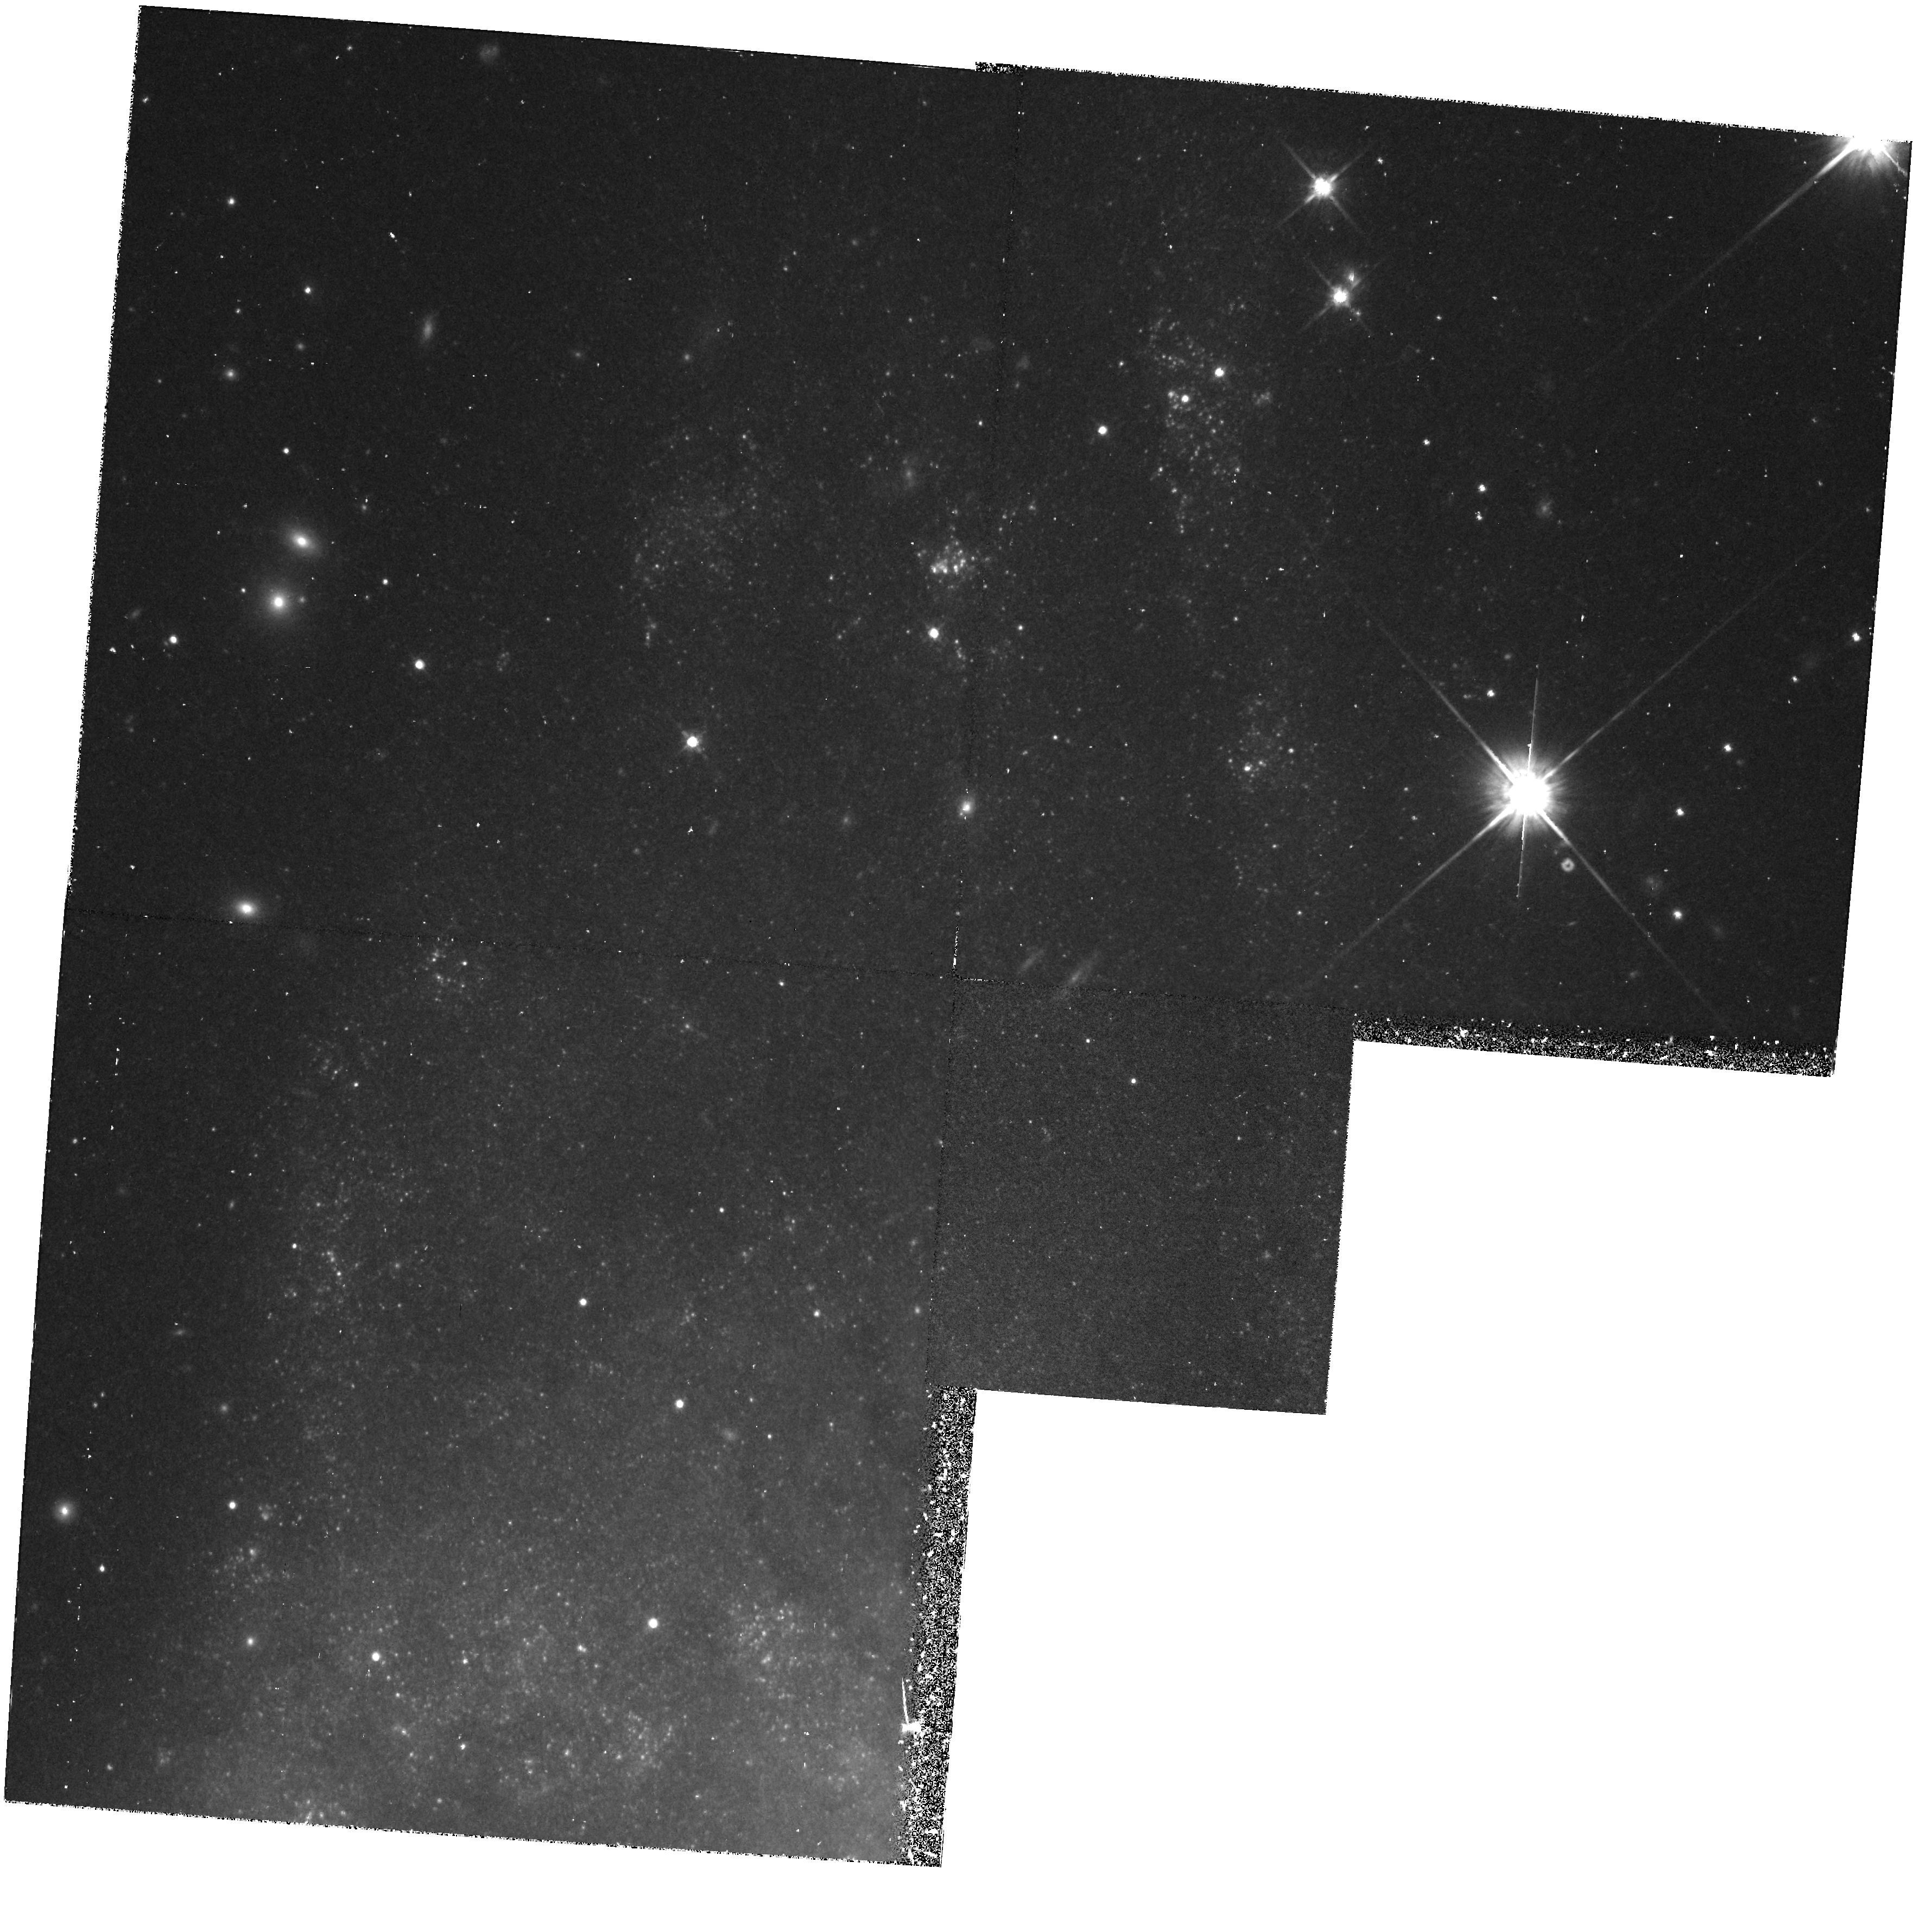
Target: NGC7331. Instrument: WFPC2/PC. Filter: F814W. Exposure: 47 min. Observation ID: hst_6294_01_wfpc2_pc_f814w_u2o301

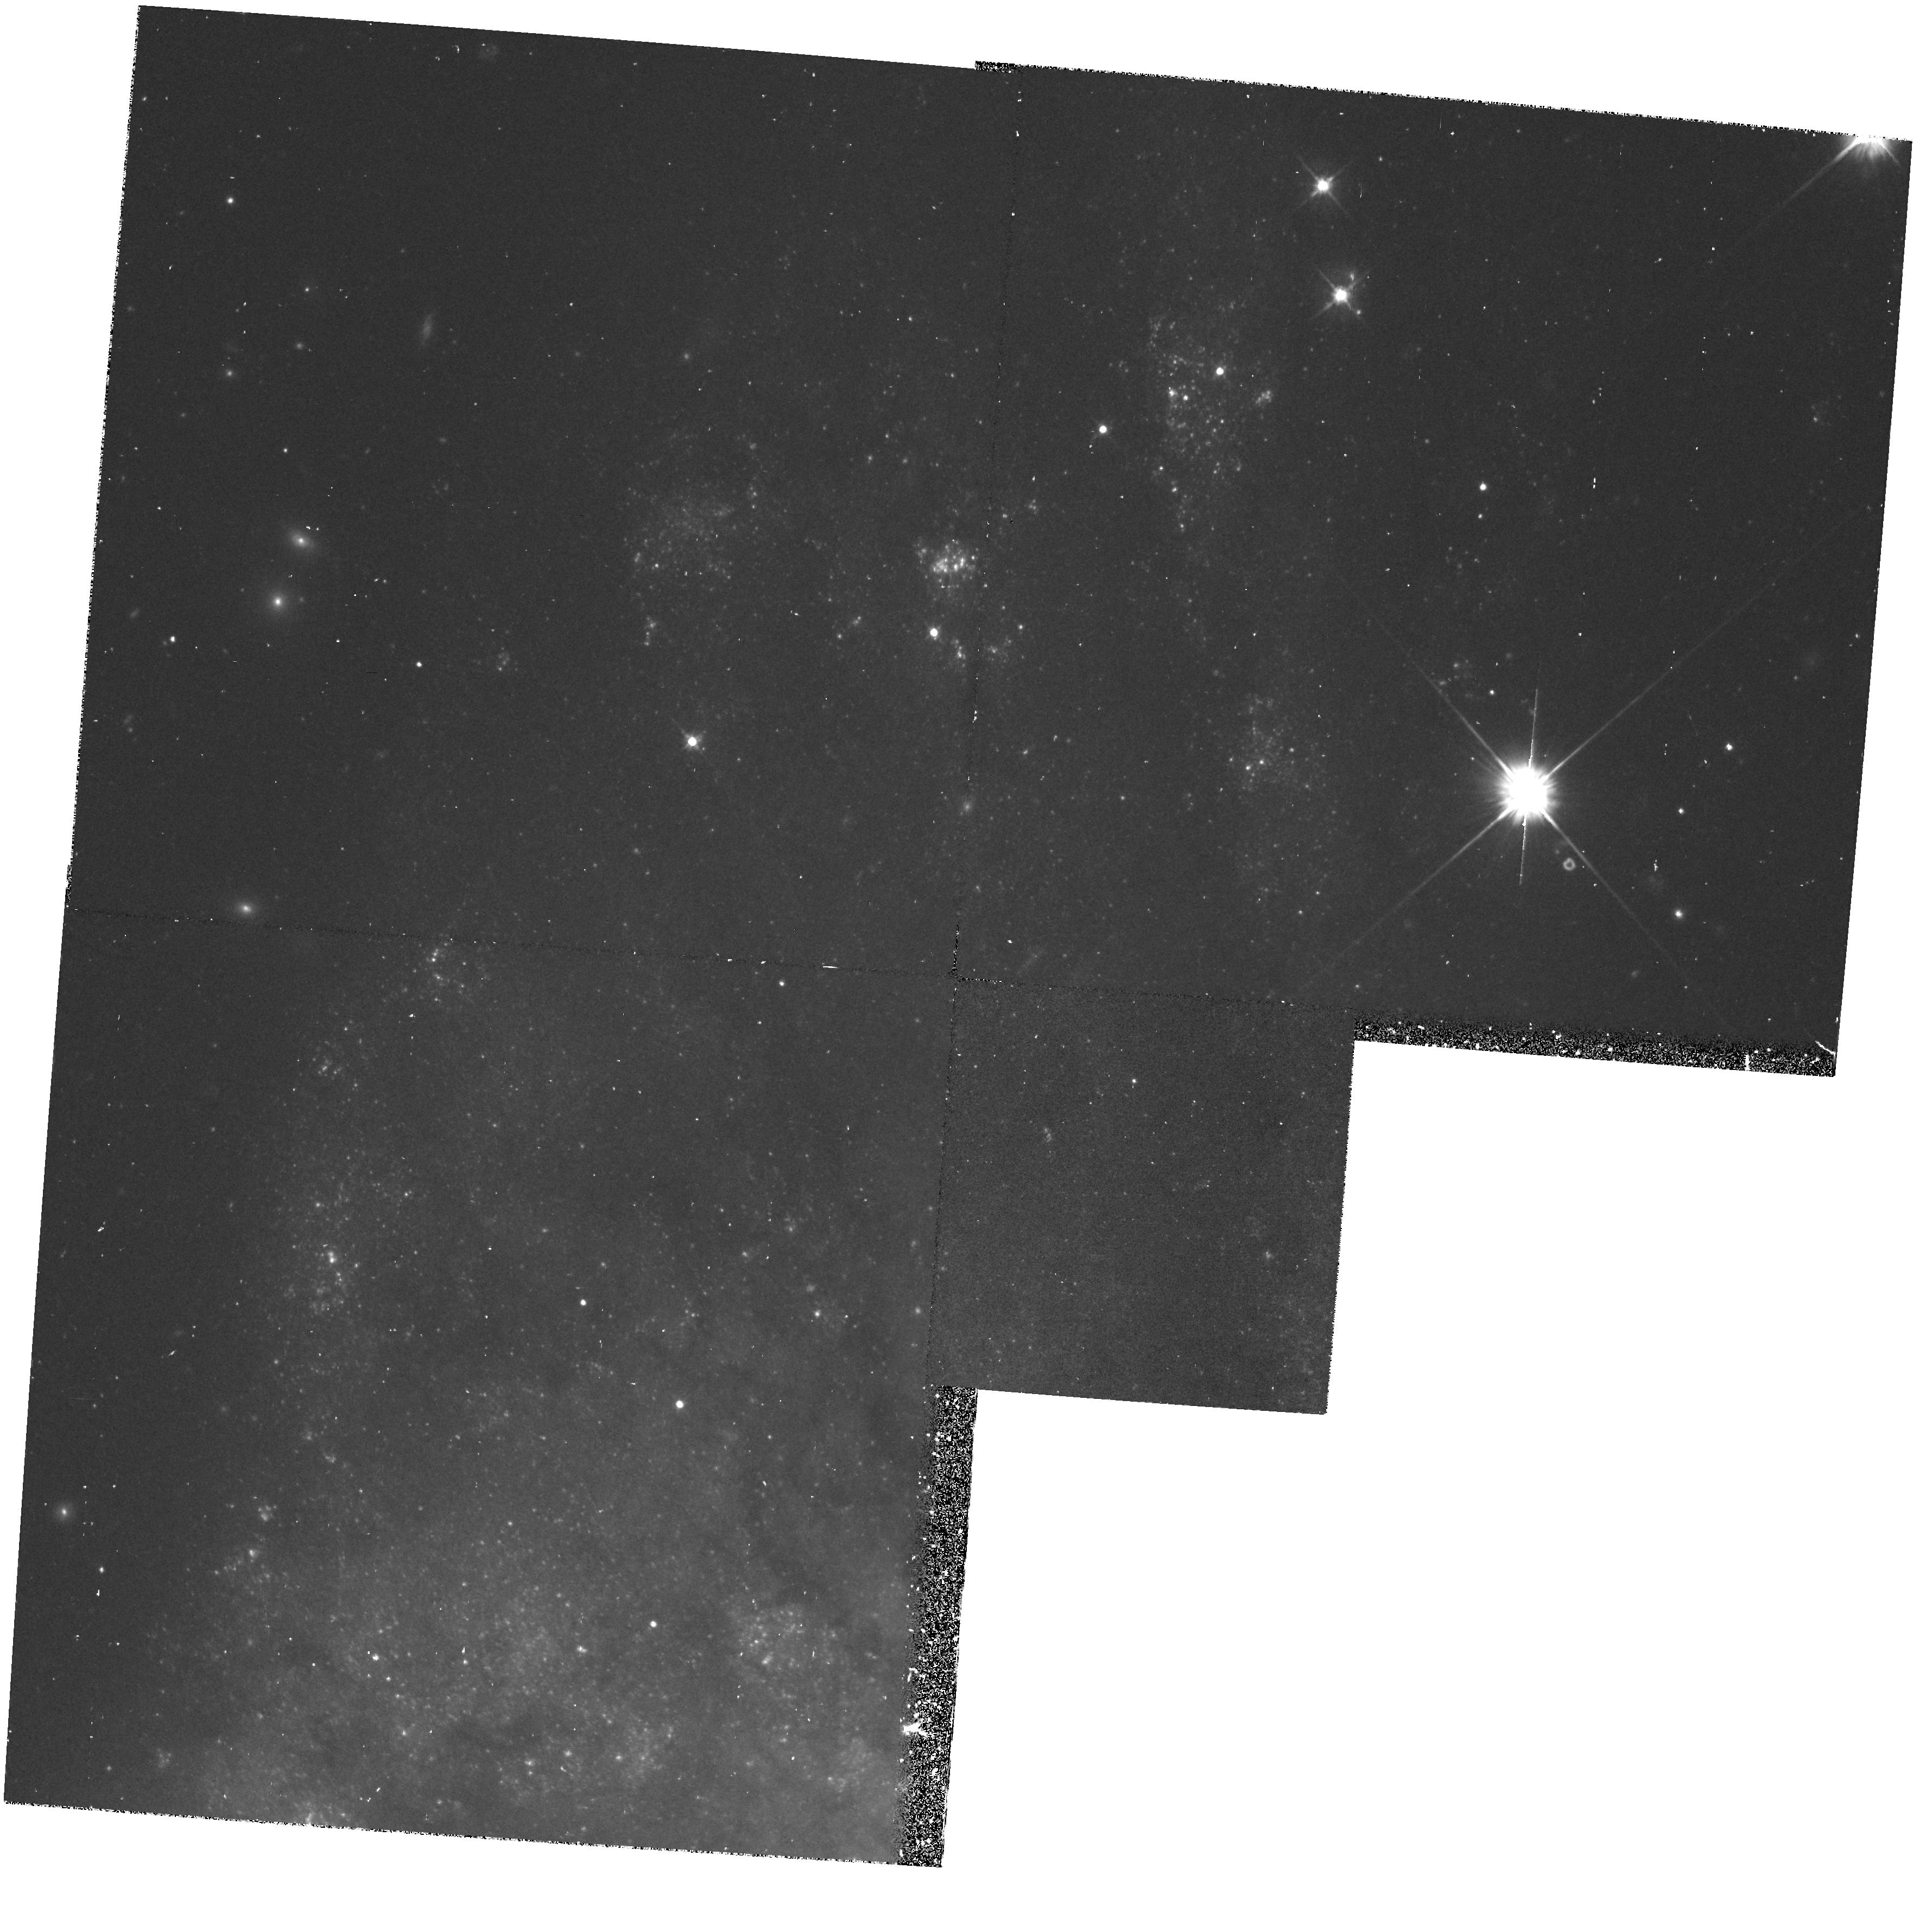
Target: NGC7331. Instrument: WFPC2/PC. Filter: F555W. Exposure: 47 min. Observation ID: hst_6294_01_wfpc2_pc_f555w_u2o301

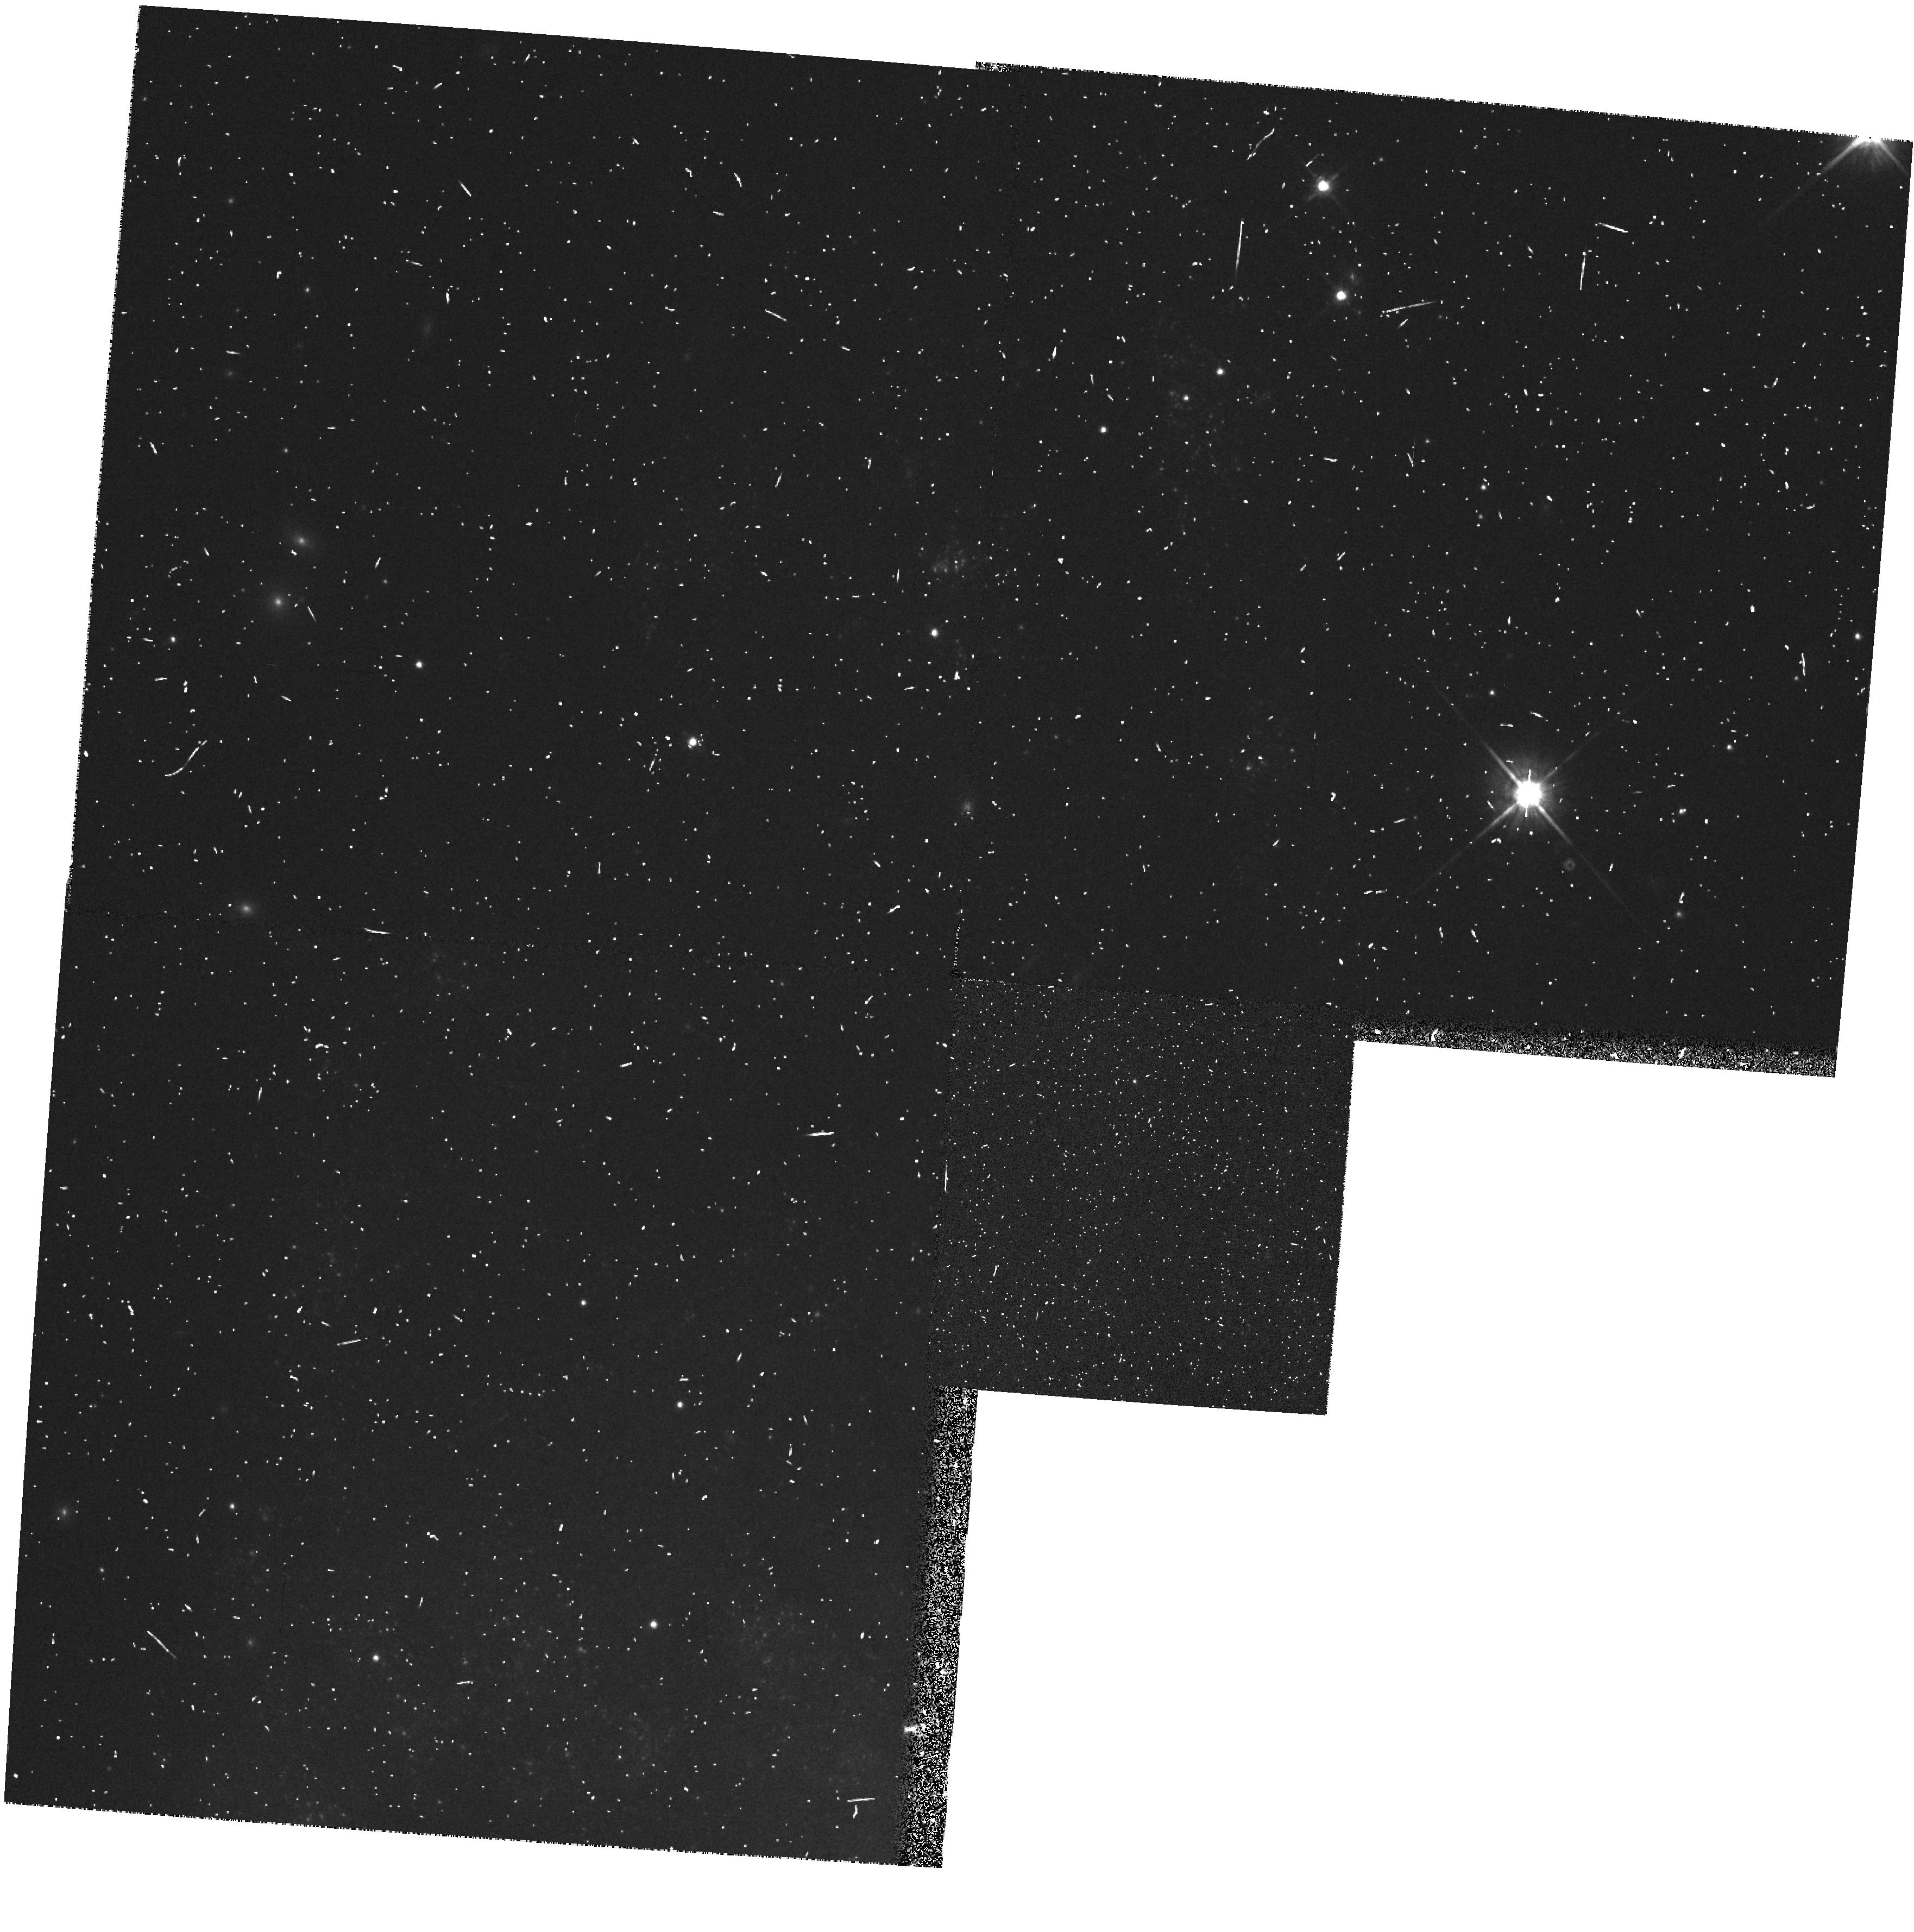
Target: NGC7331. Instrument: WFPC2/PC. Filter: F814W. Exposure: 4 min. Observation ID: hst_6294_02_wfpc2_pc_f814w_u2o302

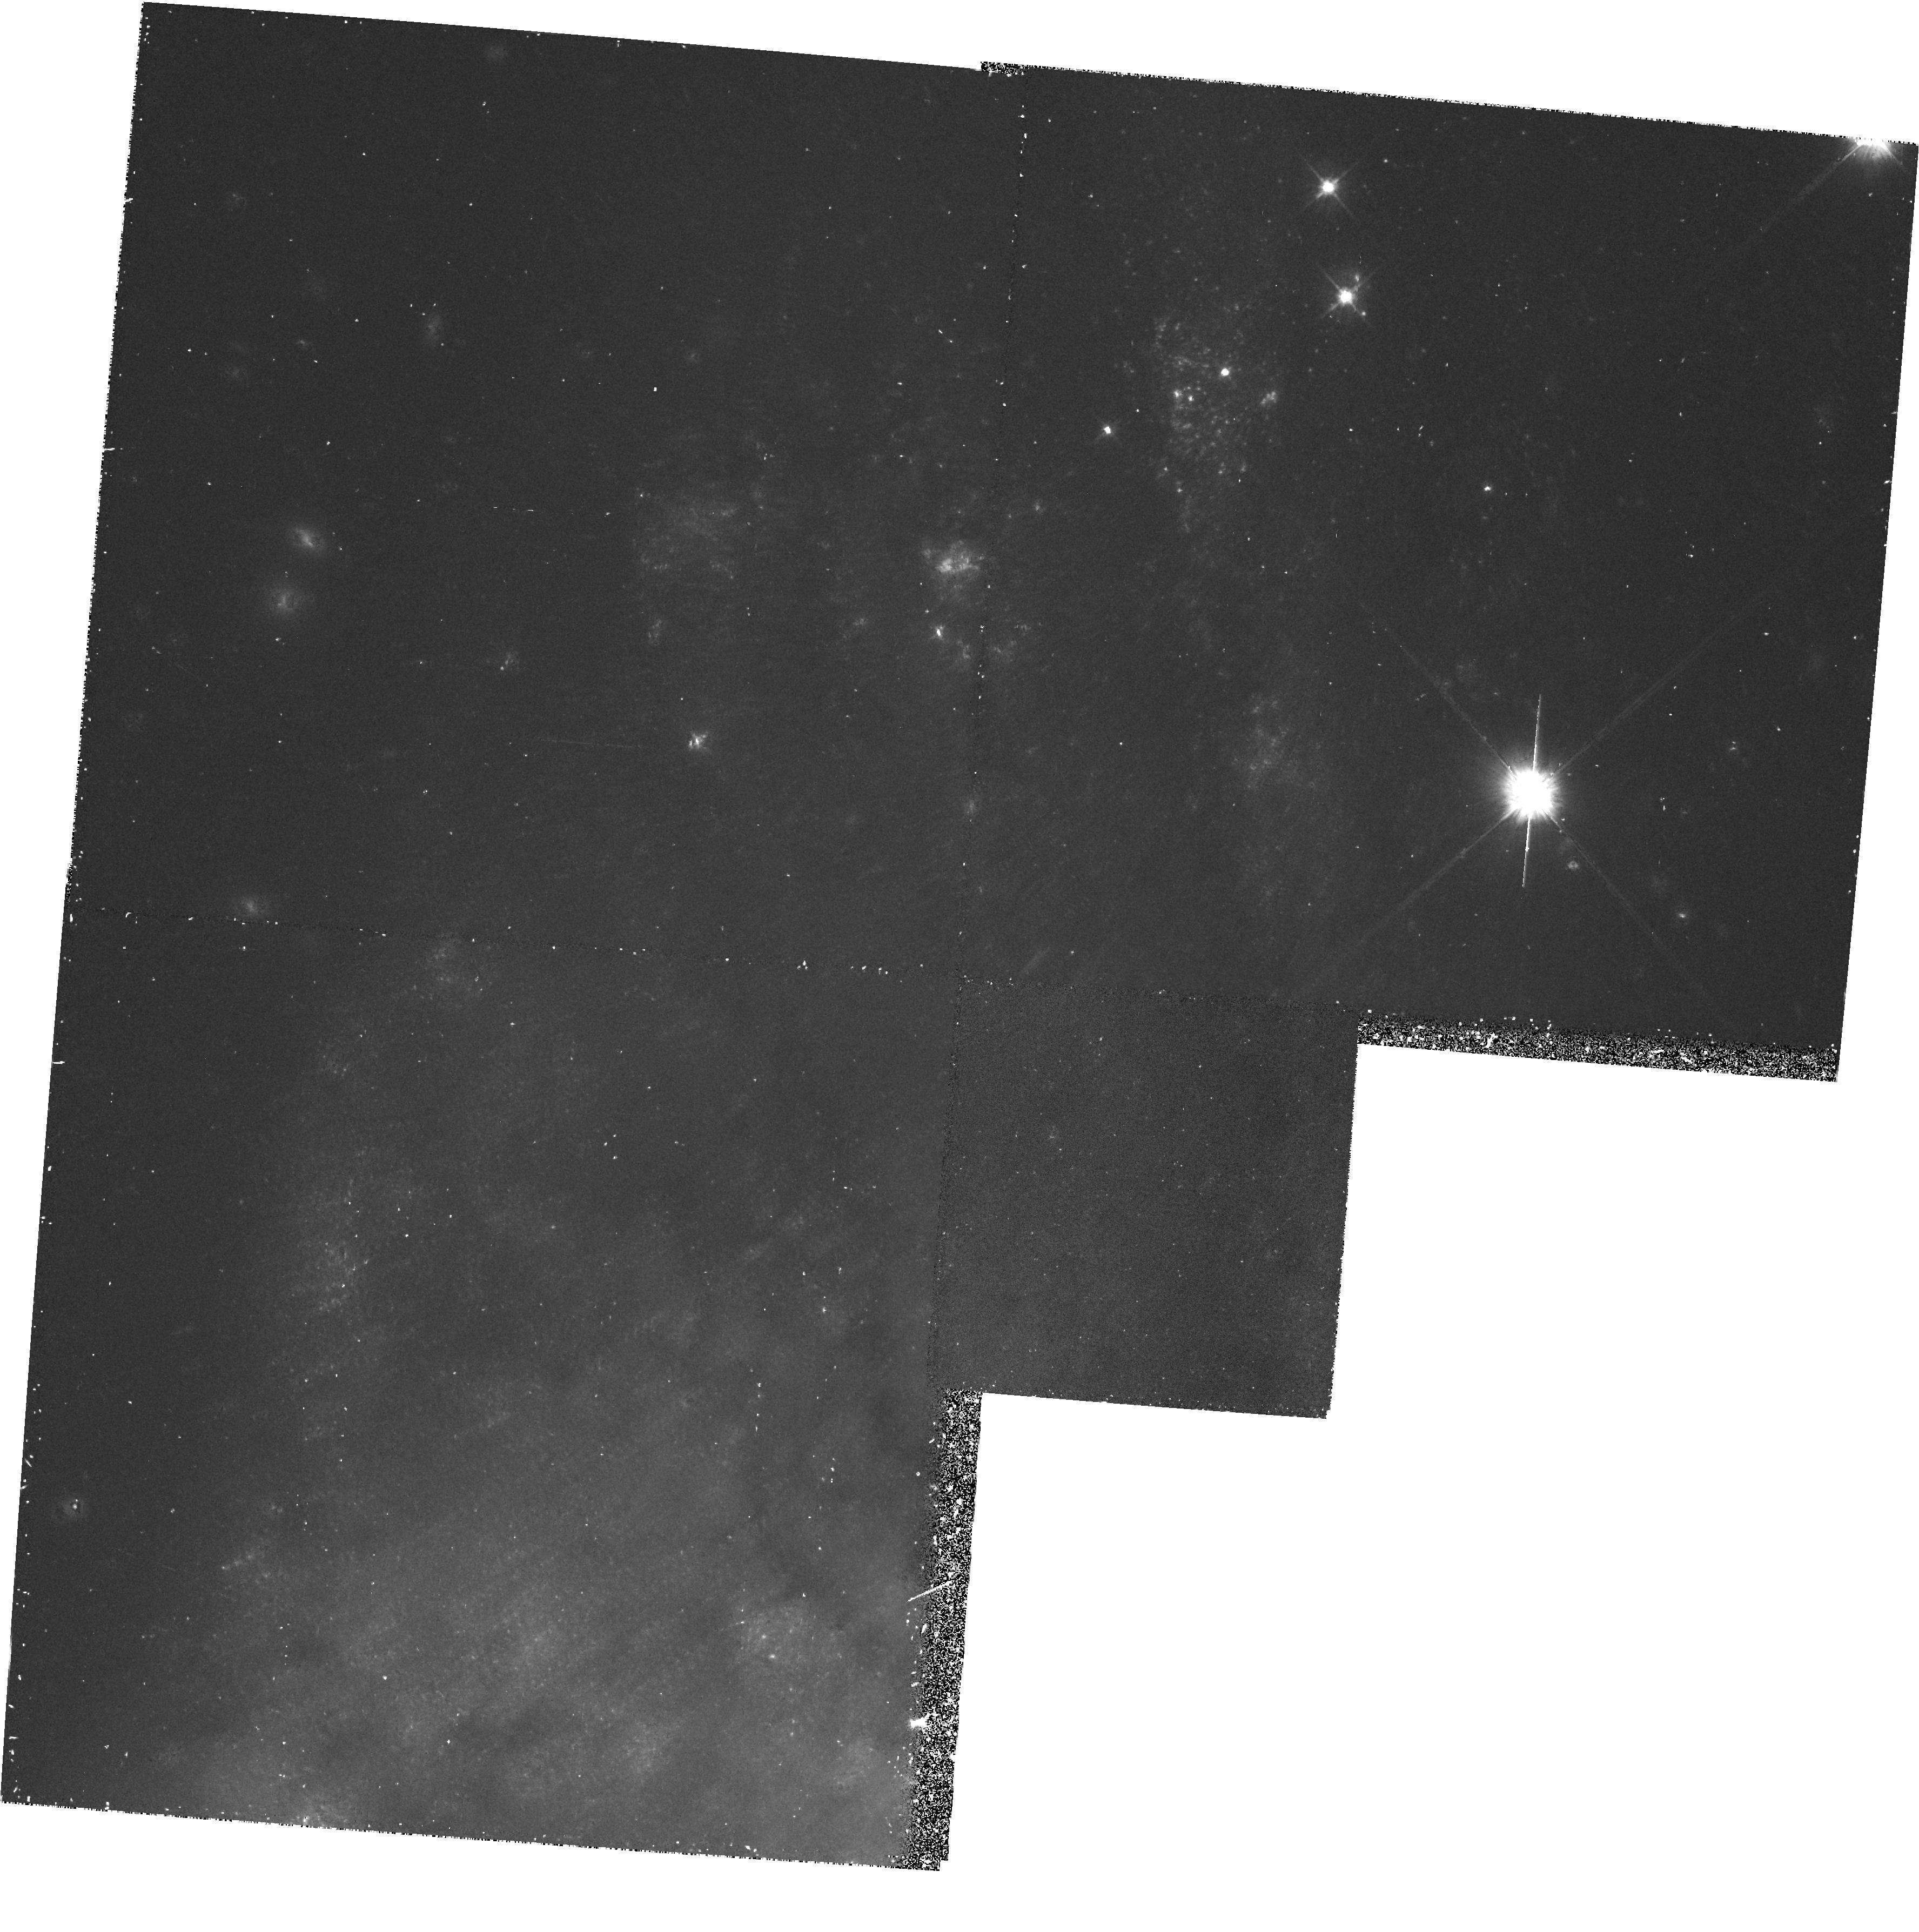
Target: NGC7331. Instrument: WFPC2/PC. Filter: F555W. Exposure: 47 min. Observation ID: hst_6294_04_wfpc2_pc_f555w_u2o304

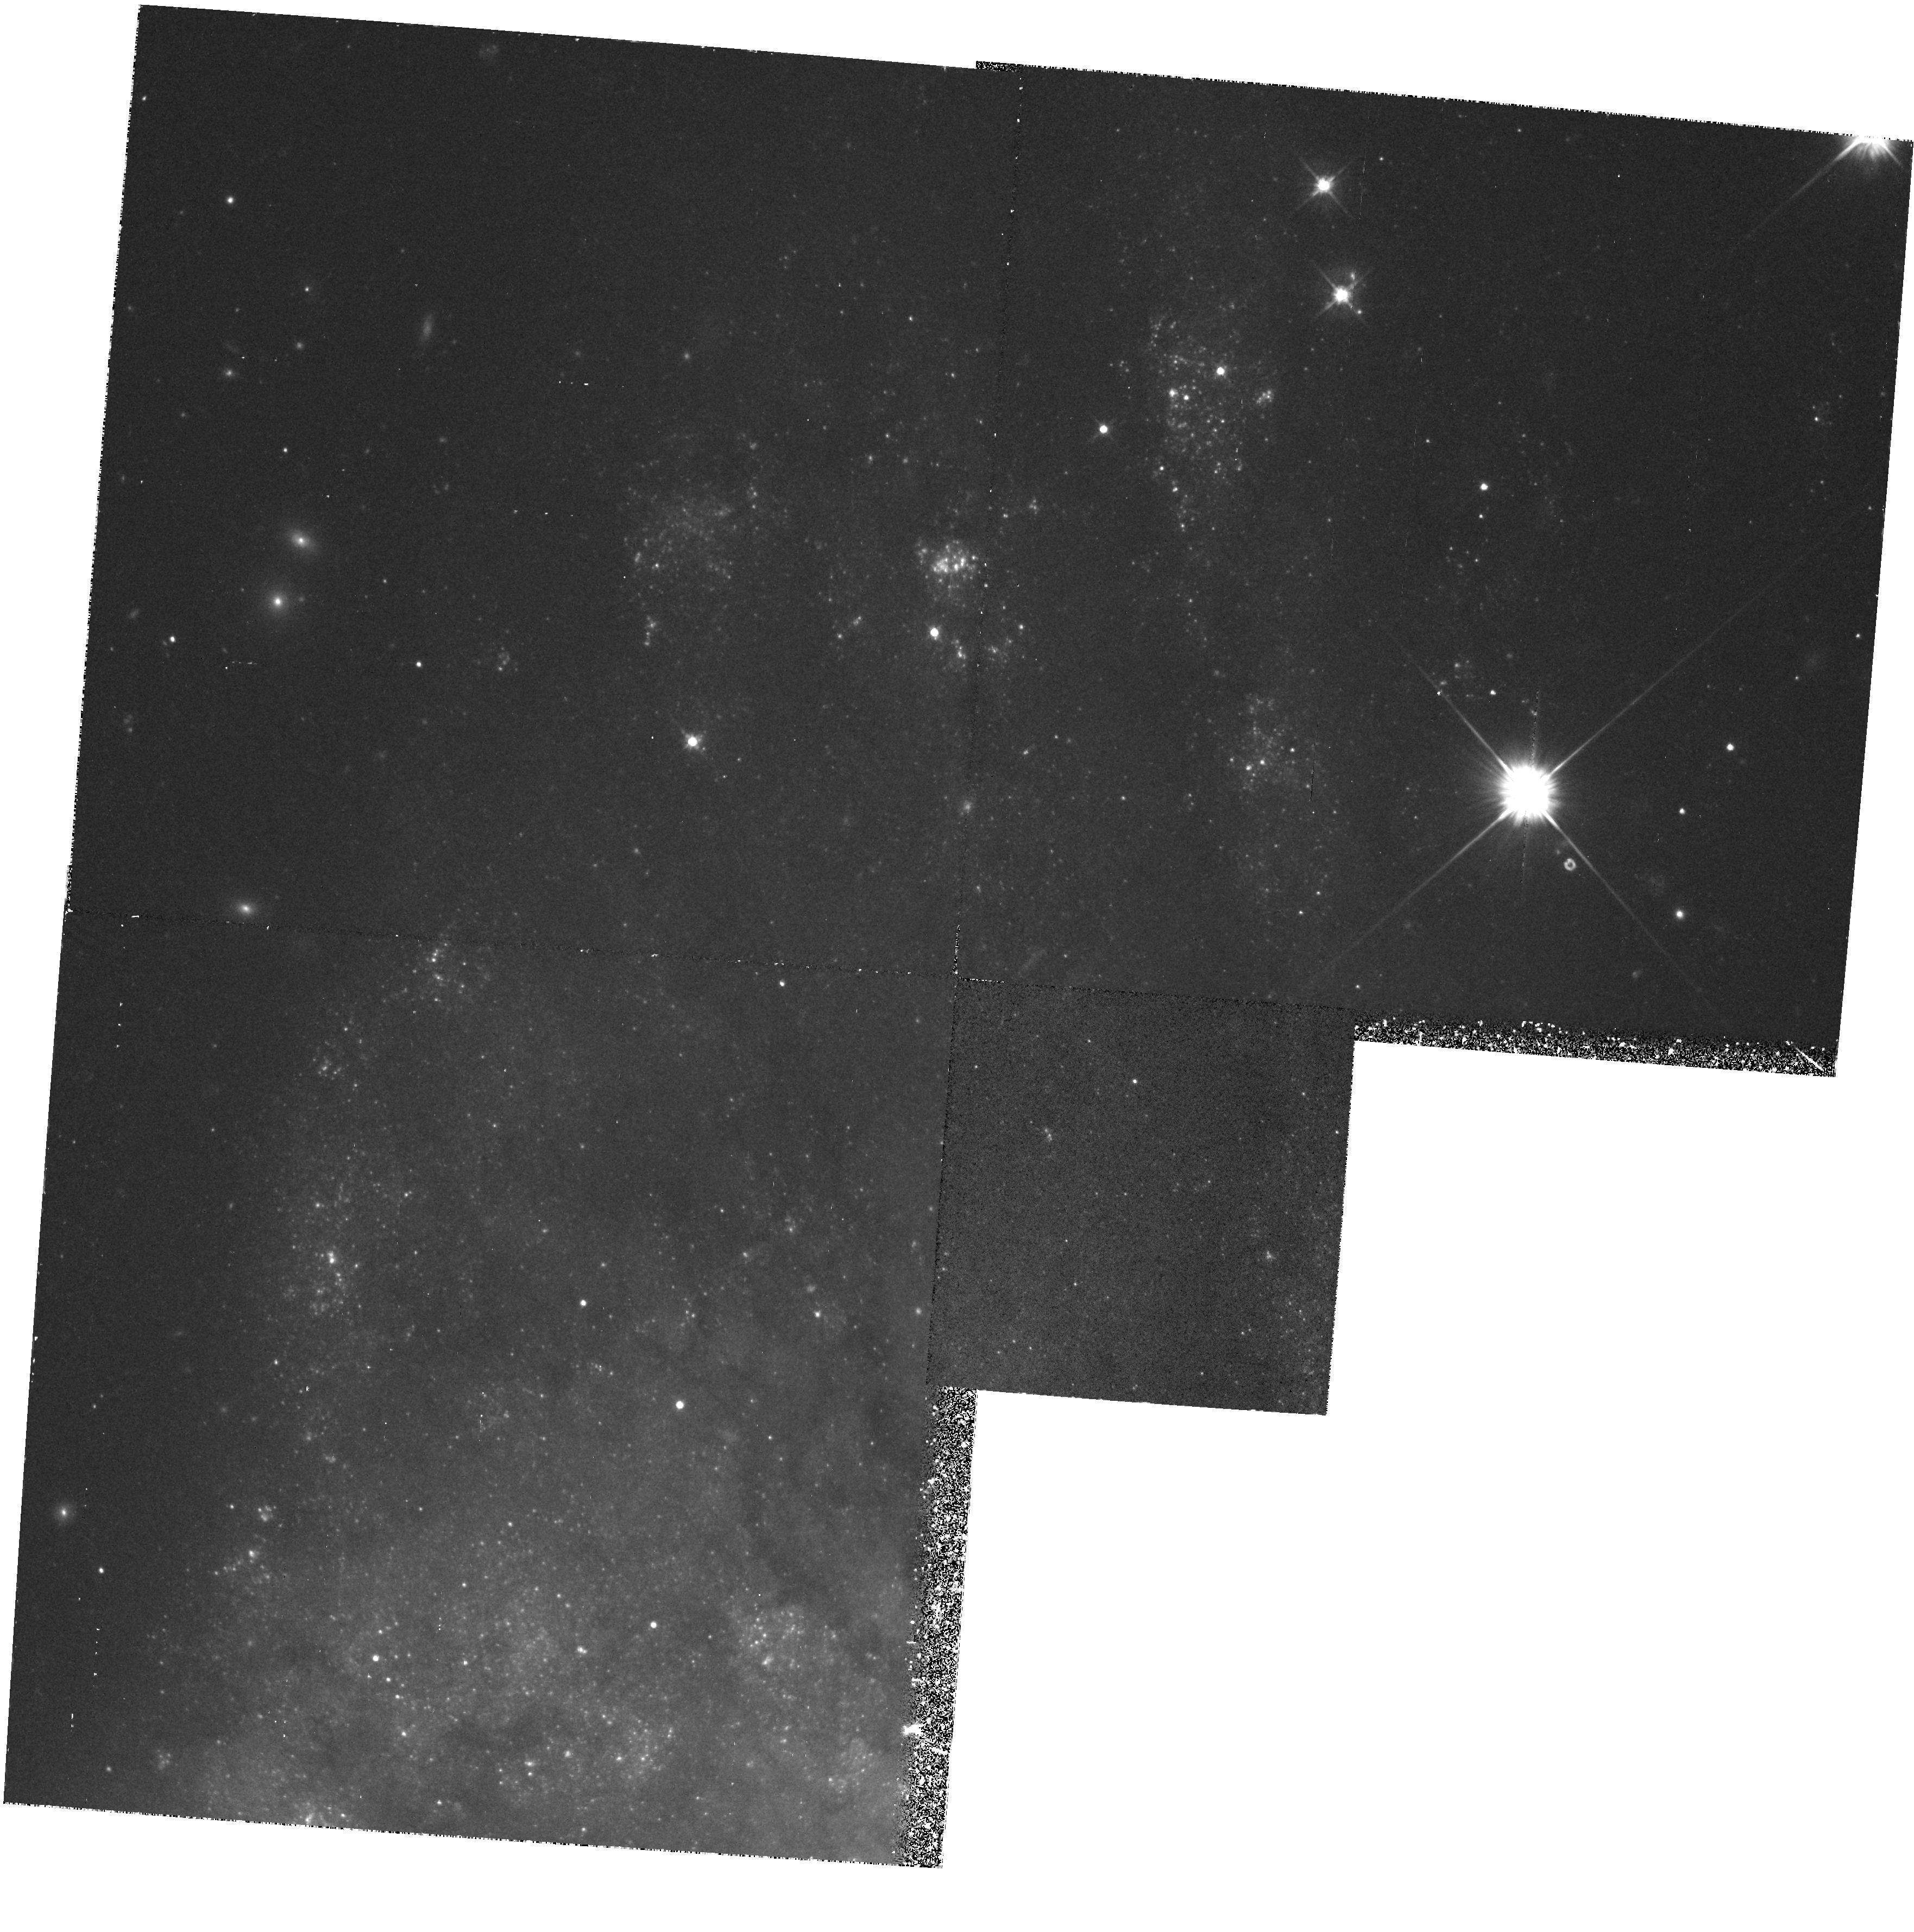
Target: NGC7331. Instrument: WFPC2/PC. Filter: F555W. Exposure: 51 min. Observation ID: hst_6294_02_wfpc2_pc_f555w_u2o302

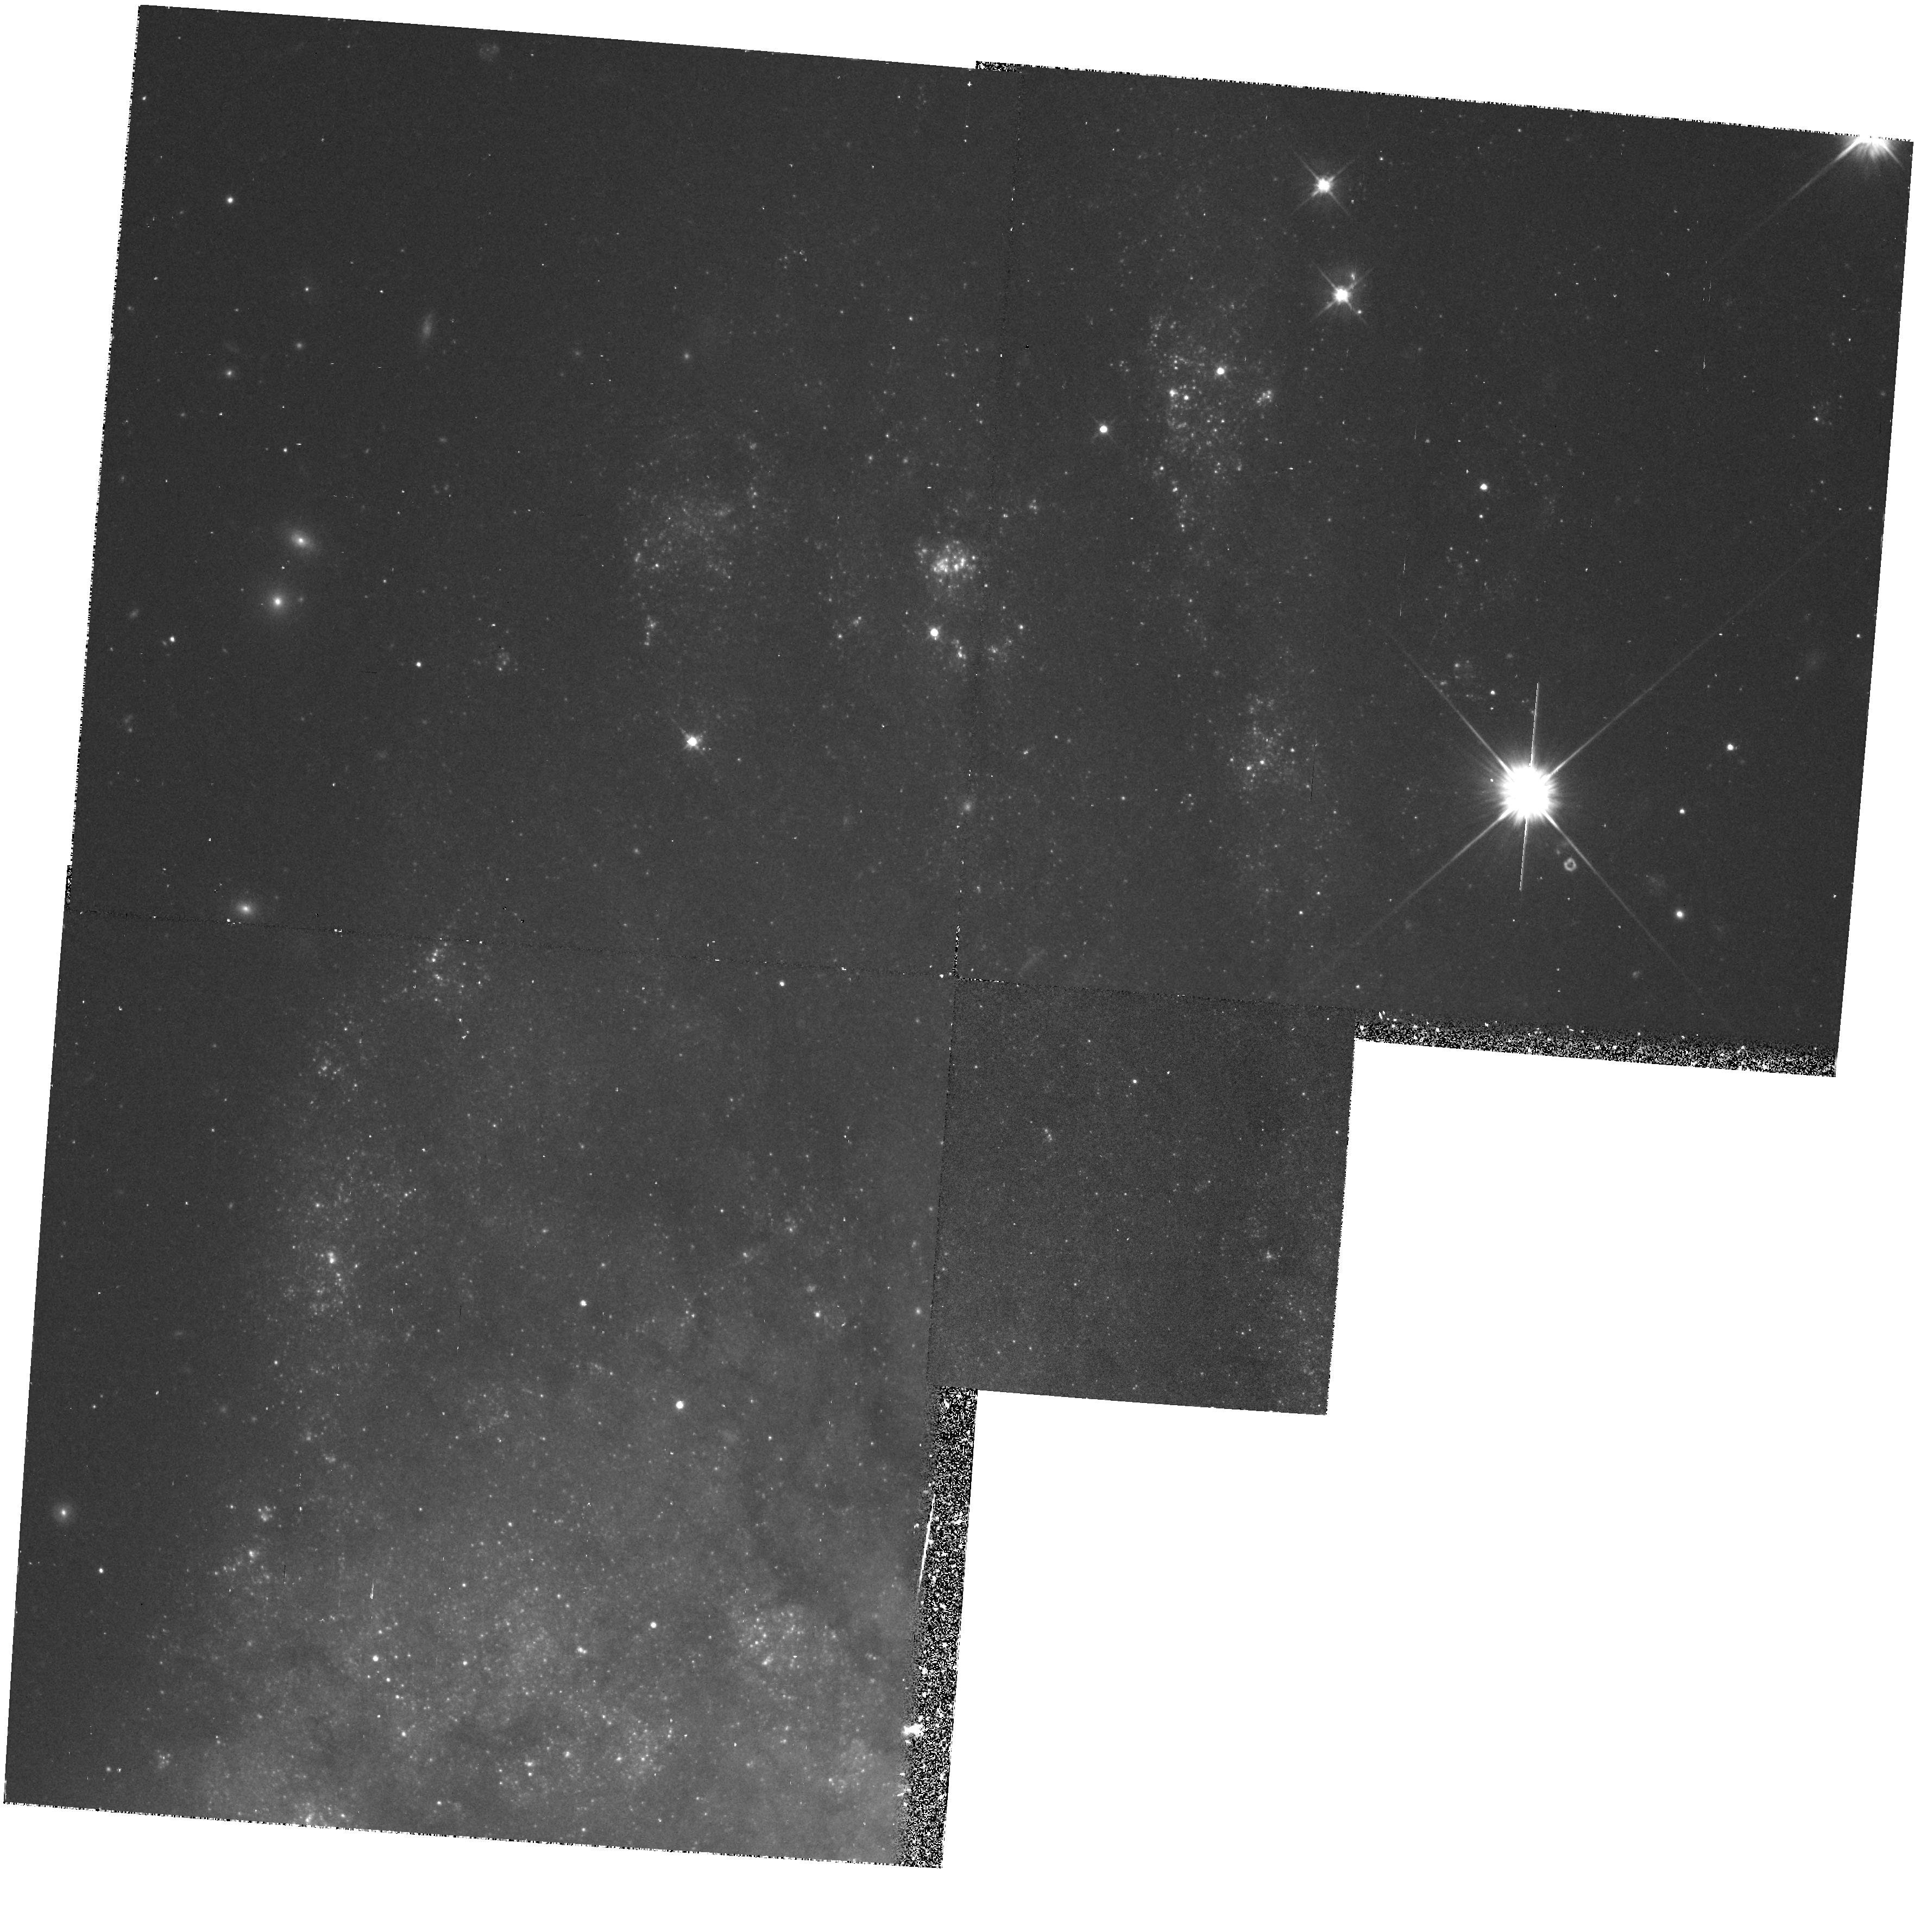
Target: NGC7331. Instrument: WFPC2/PC. Filter: F555W. Exposure: 47 min. Observation ID: hst_6294_03_wfpc2_pc_f555w_u2o303

DETERMINATION OF THE EXTRAGALACTIC DISTANCE SCALE - N7331 HOPR (PI: Mould, Jeremy R.)

Many fundamental problems in cosmology and astrophysics remain unsettled because the value of the expansion rate is uncertain to a factor of two. The refurbished HST will provide the opportunity to break this impasse. We propose a program which in combination with other GTO and GO work should lead to a measurement of H_0 to 10 % accuracy. Our main goal is the observation of Cepheids in 21 fields in 19 nearby galaxies, for the purpose of calibrating the best secondary distance indicators, including the infrared Tully-Fisher relation the Planetary Nebula Luminosity Function, the Surface Brightness Fluctuation method, the type Ia supernovae standard candle and the type II supernova Expanding Photosphere Method. Measurement of Cepheids in the Virgo and Fornax clusters will also be attempted. A necessary associated goal of our proposal is strengthening the calibration of the Cepheid PL relation itself, largely via resolved study of star clusters in the LMC and M33. Highlights of the proposal include a review of recent progress towards H_0 (2.2) and a critique and reaffirmation of the distance ladder approach (2.3). A project overview (2.4) and error budget are given (2.7). The details follow in subsequent sections. Now is the time to carry out this fundamental Hubble Space Telescope program.